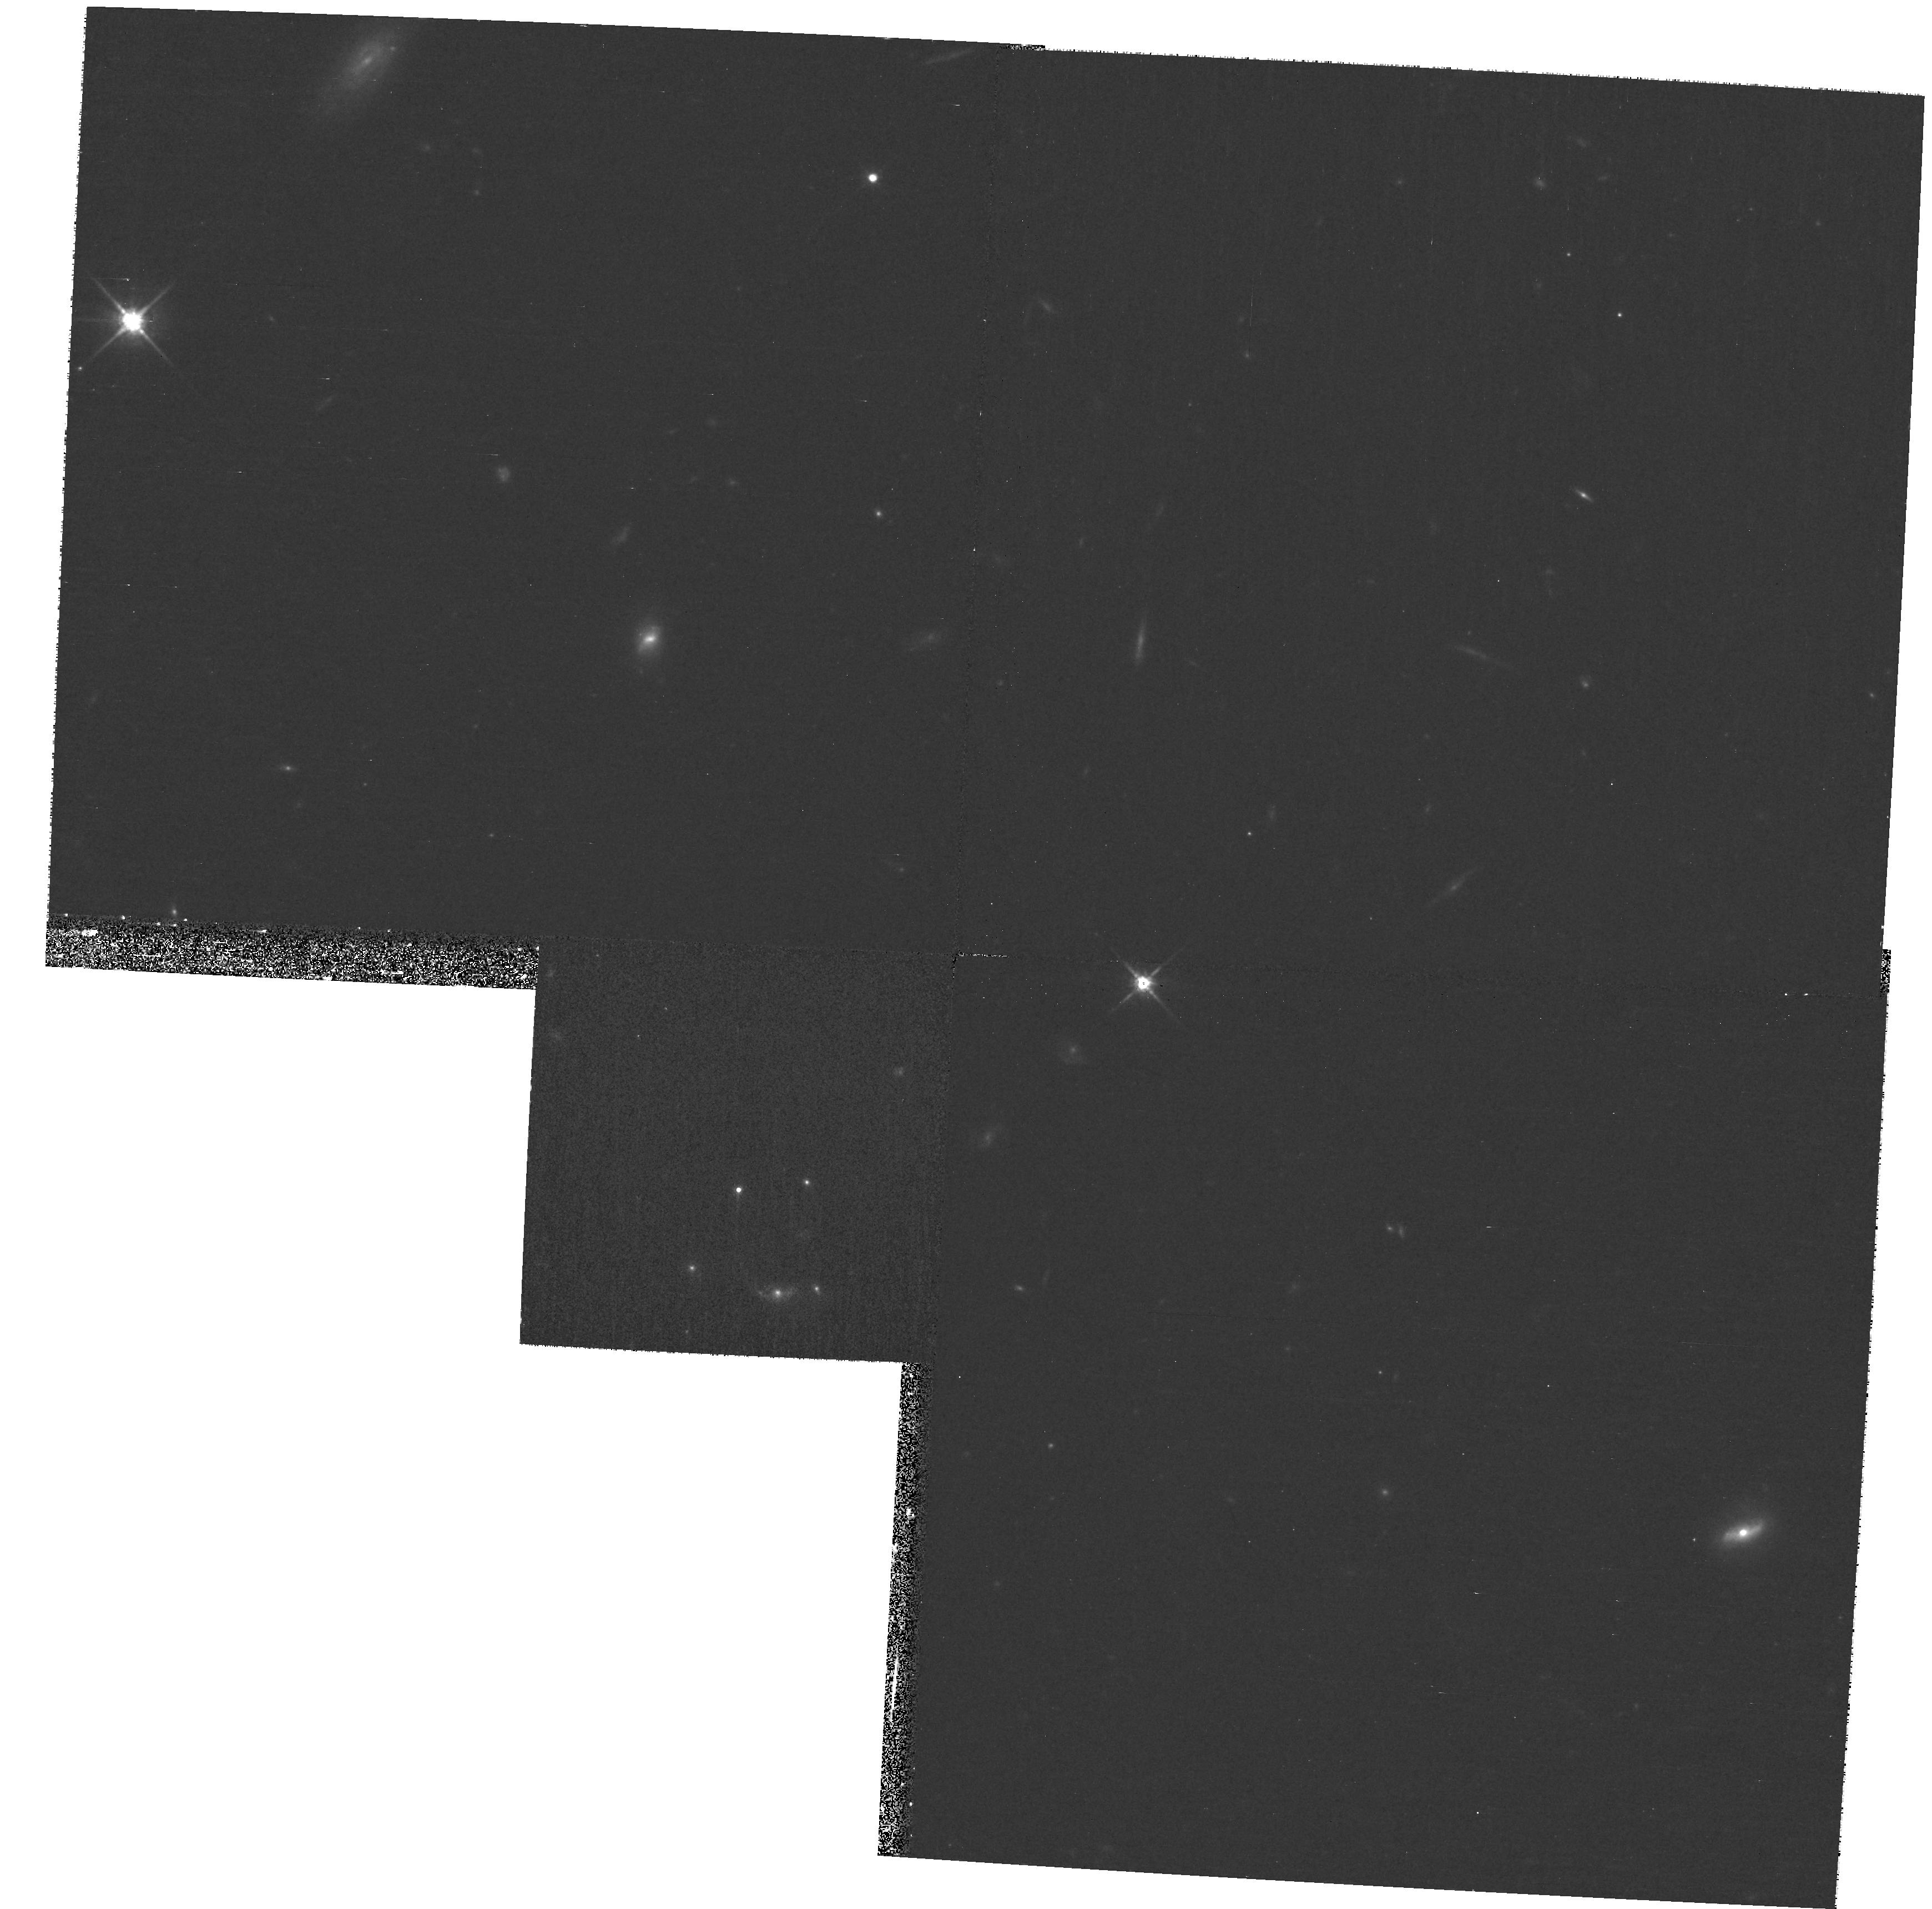
Target: BOOTES. Instrument: WFPC2/PC. Filter: F814W. Exposure: 27 min. Observation ID: hst_11198_cu_wfpc2_pc_f814w_ua38cu

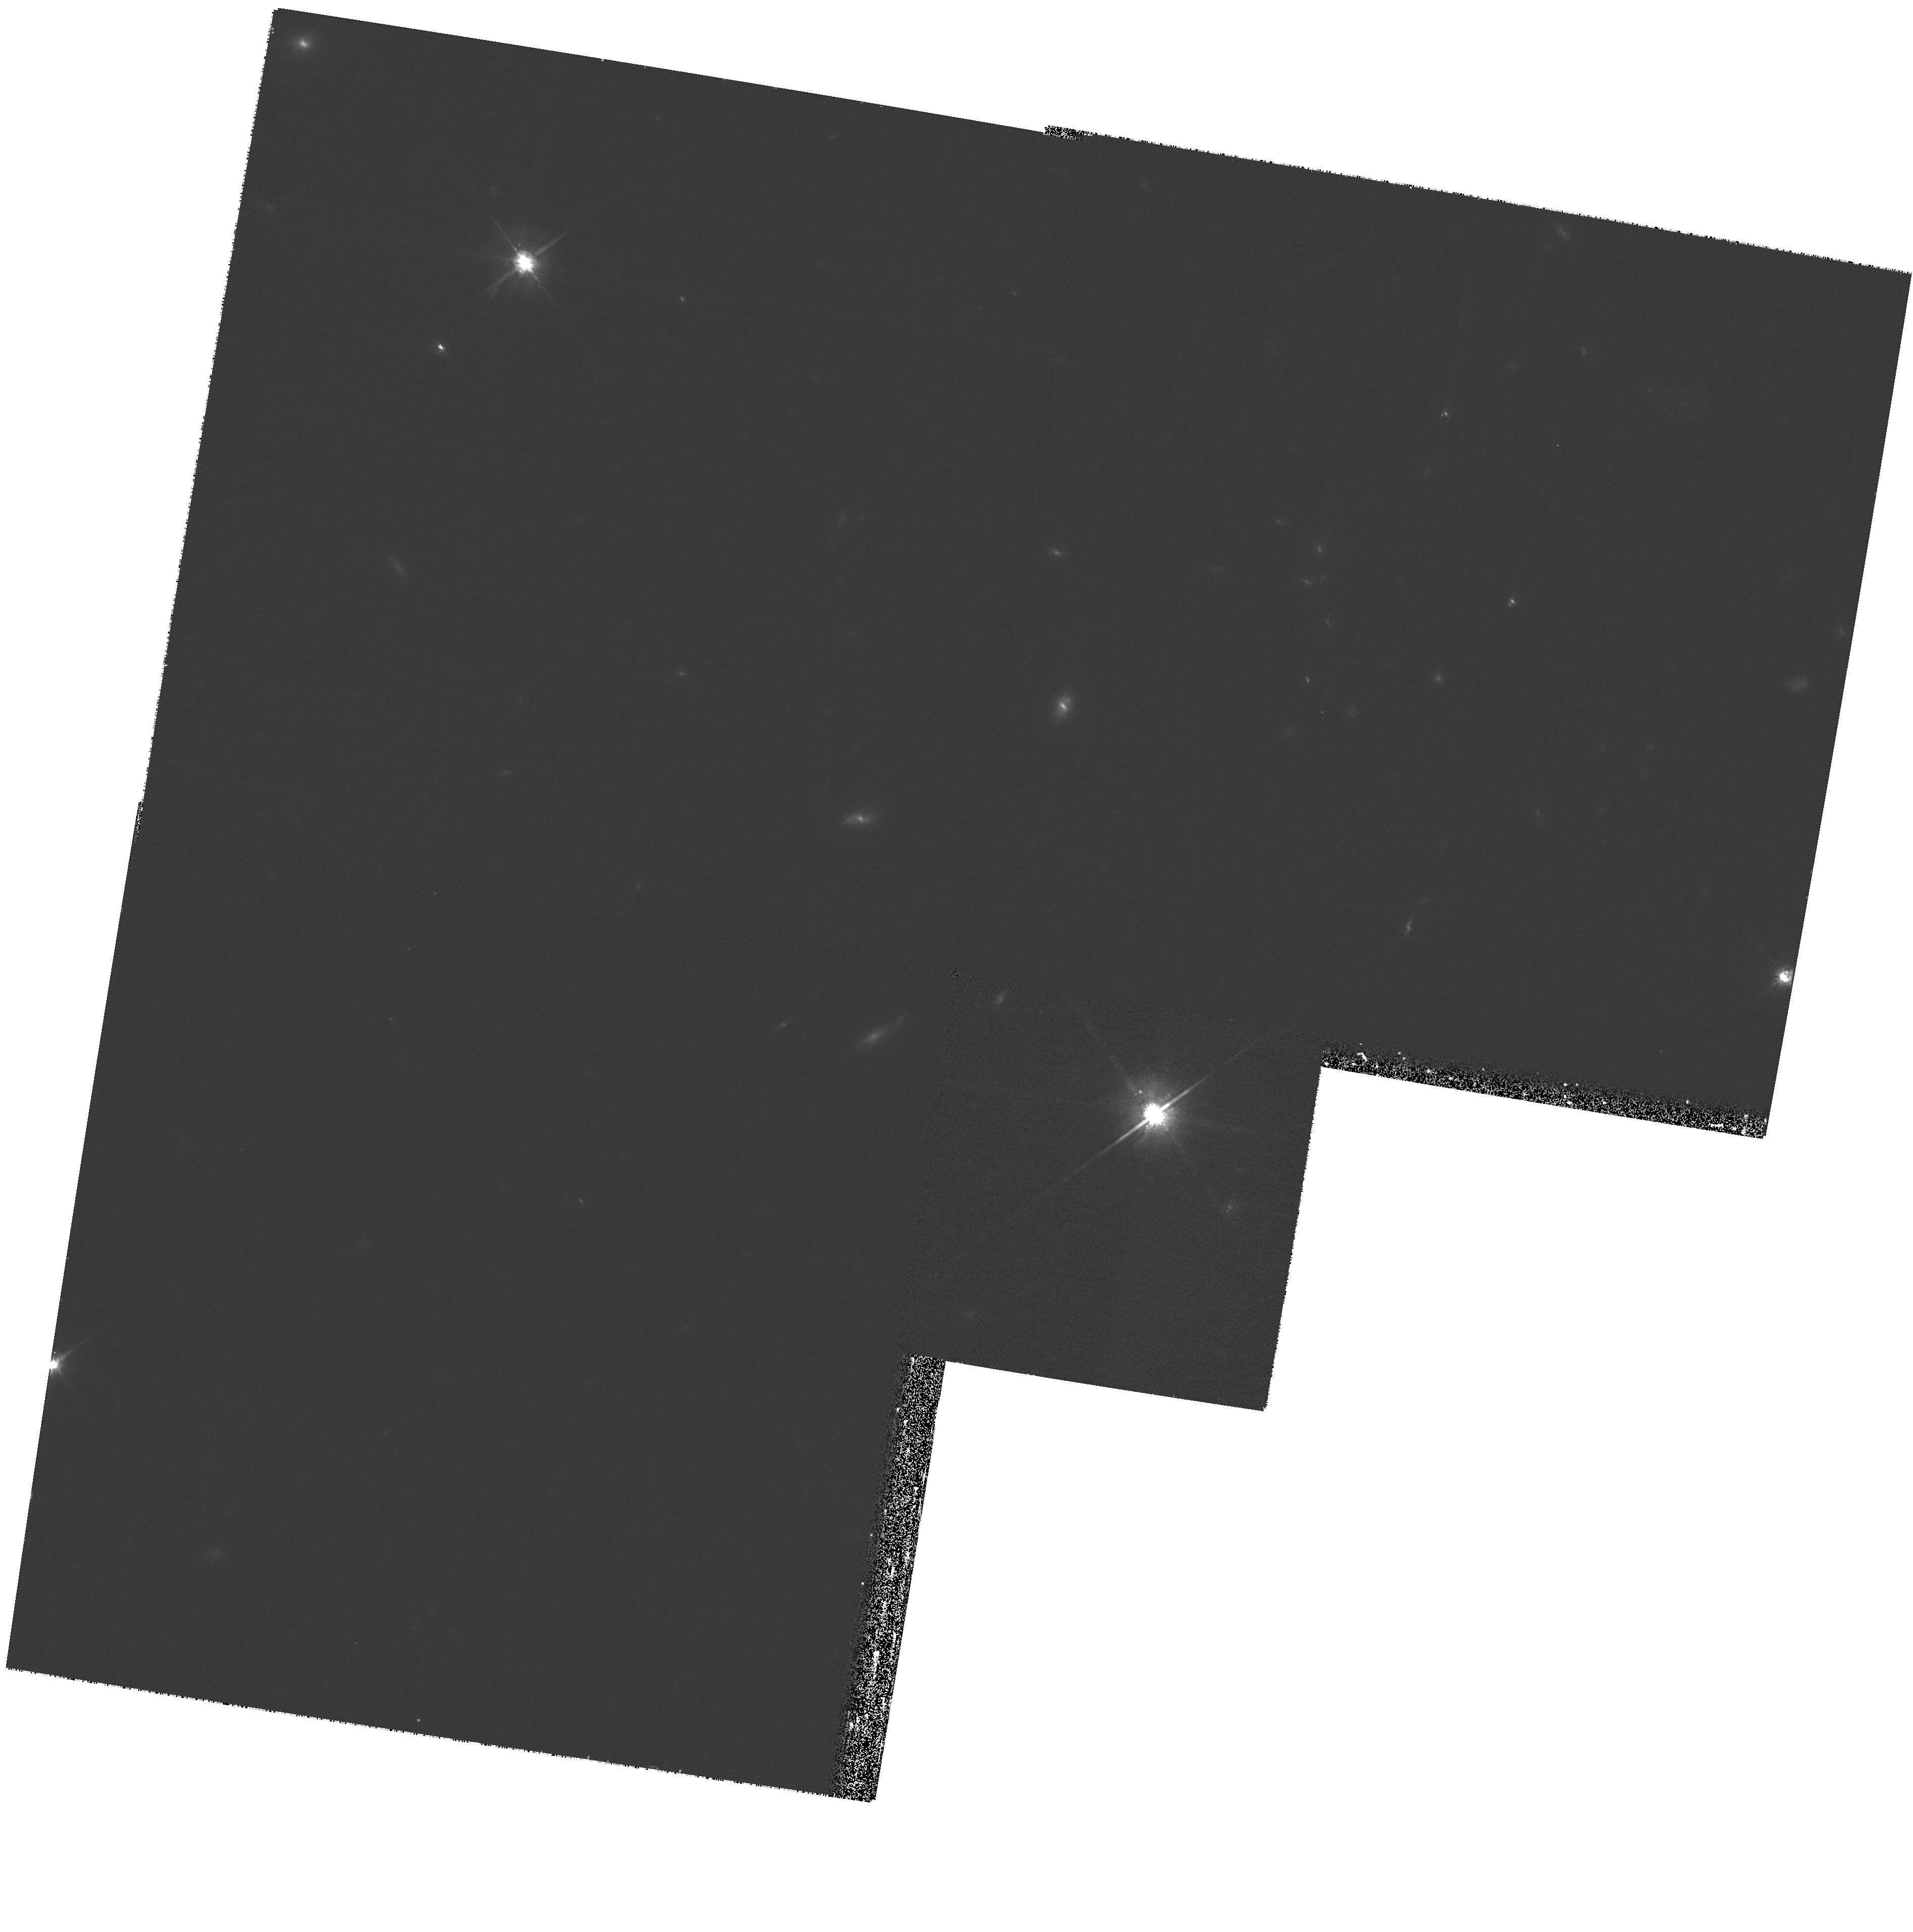
Target: BOOTES. Instrument: WFPC2/PC. Filter: F814W. Exposure: 27 min. Observation ID: hst_11198_ch_wfpc2_pc_f814w_ua38ch

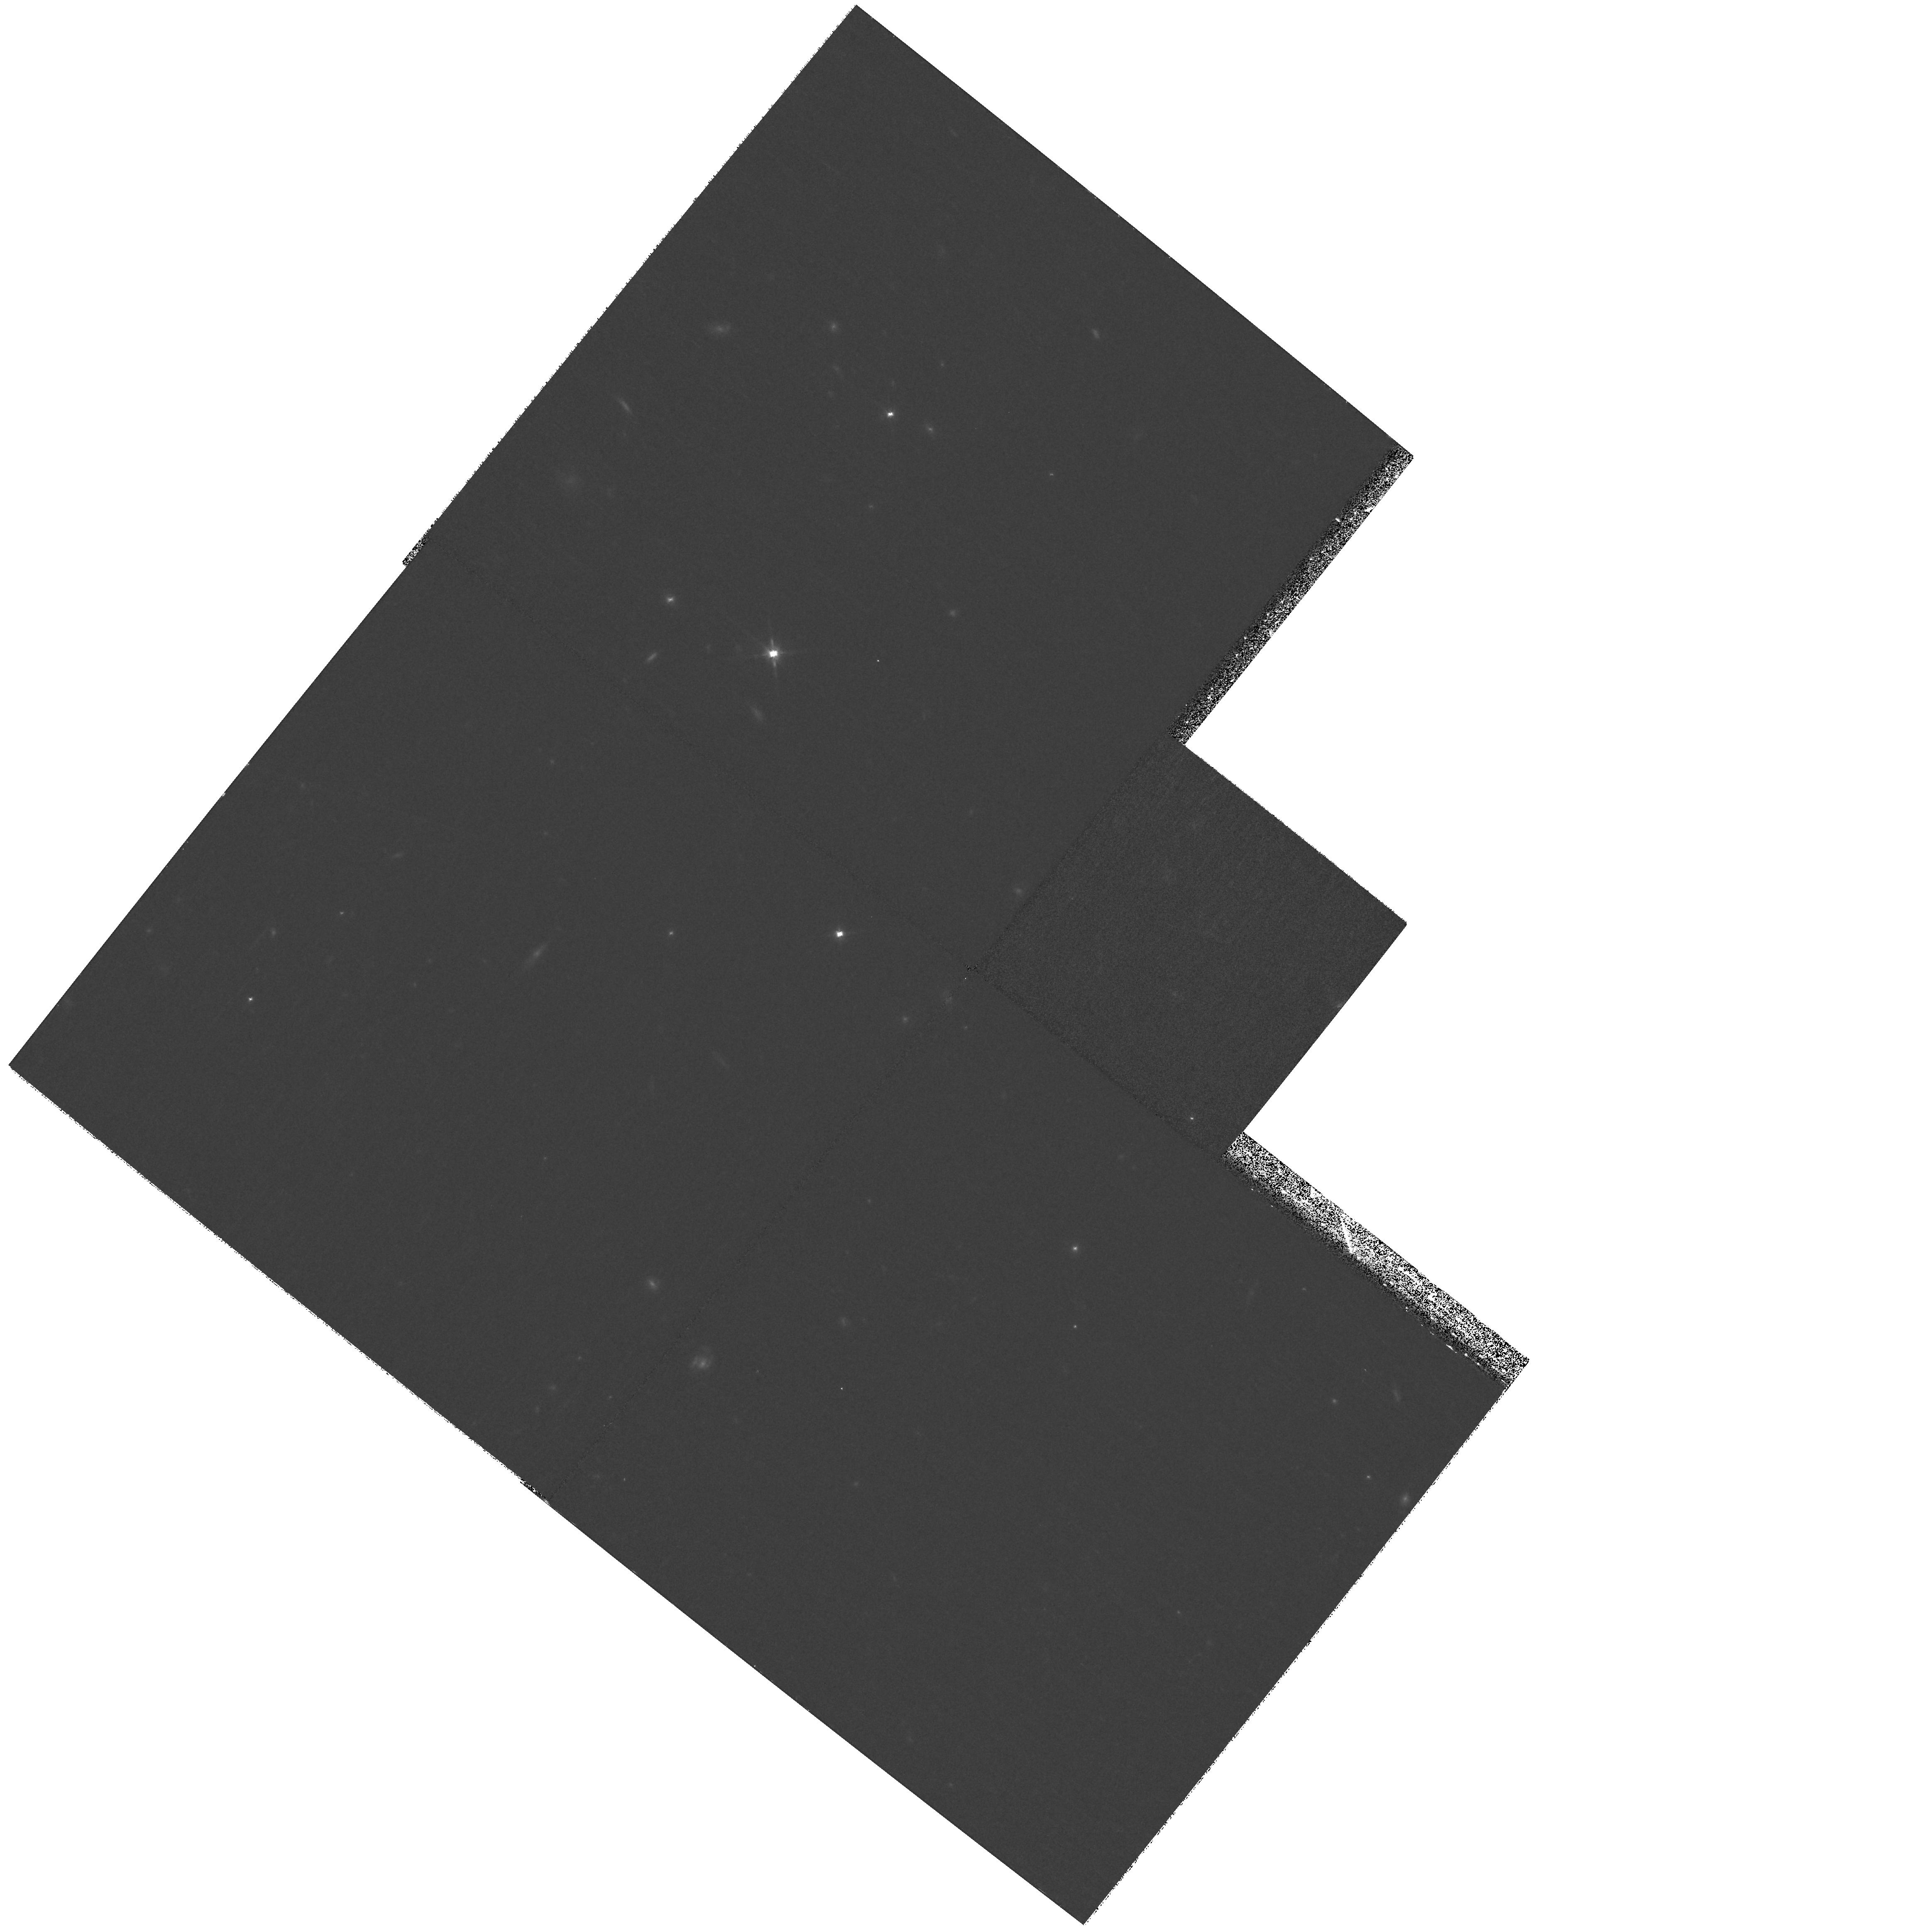
Target: BOOTES. Instrument: WFPC2/PC. Filter: F814W. Exposure: 27 min. Observation ID: hst_11198_c3_wfpc2_pc_f814w_ua38c3

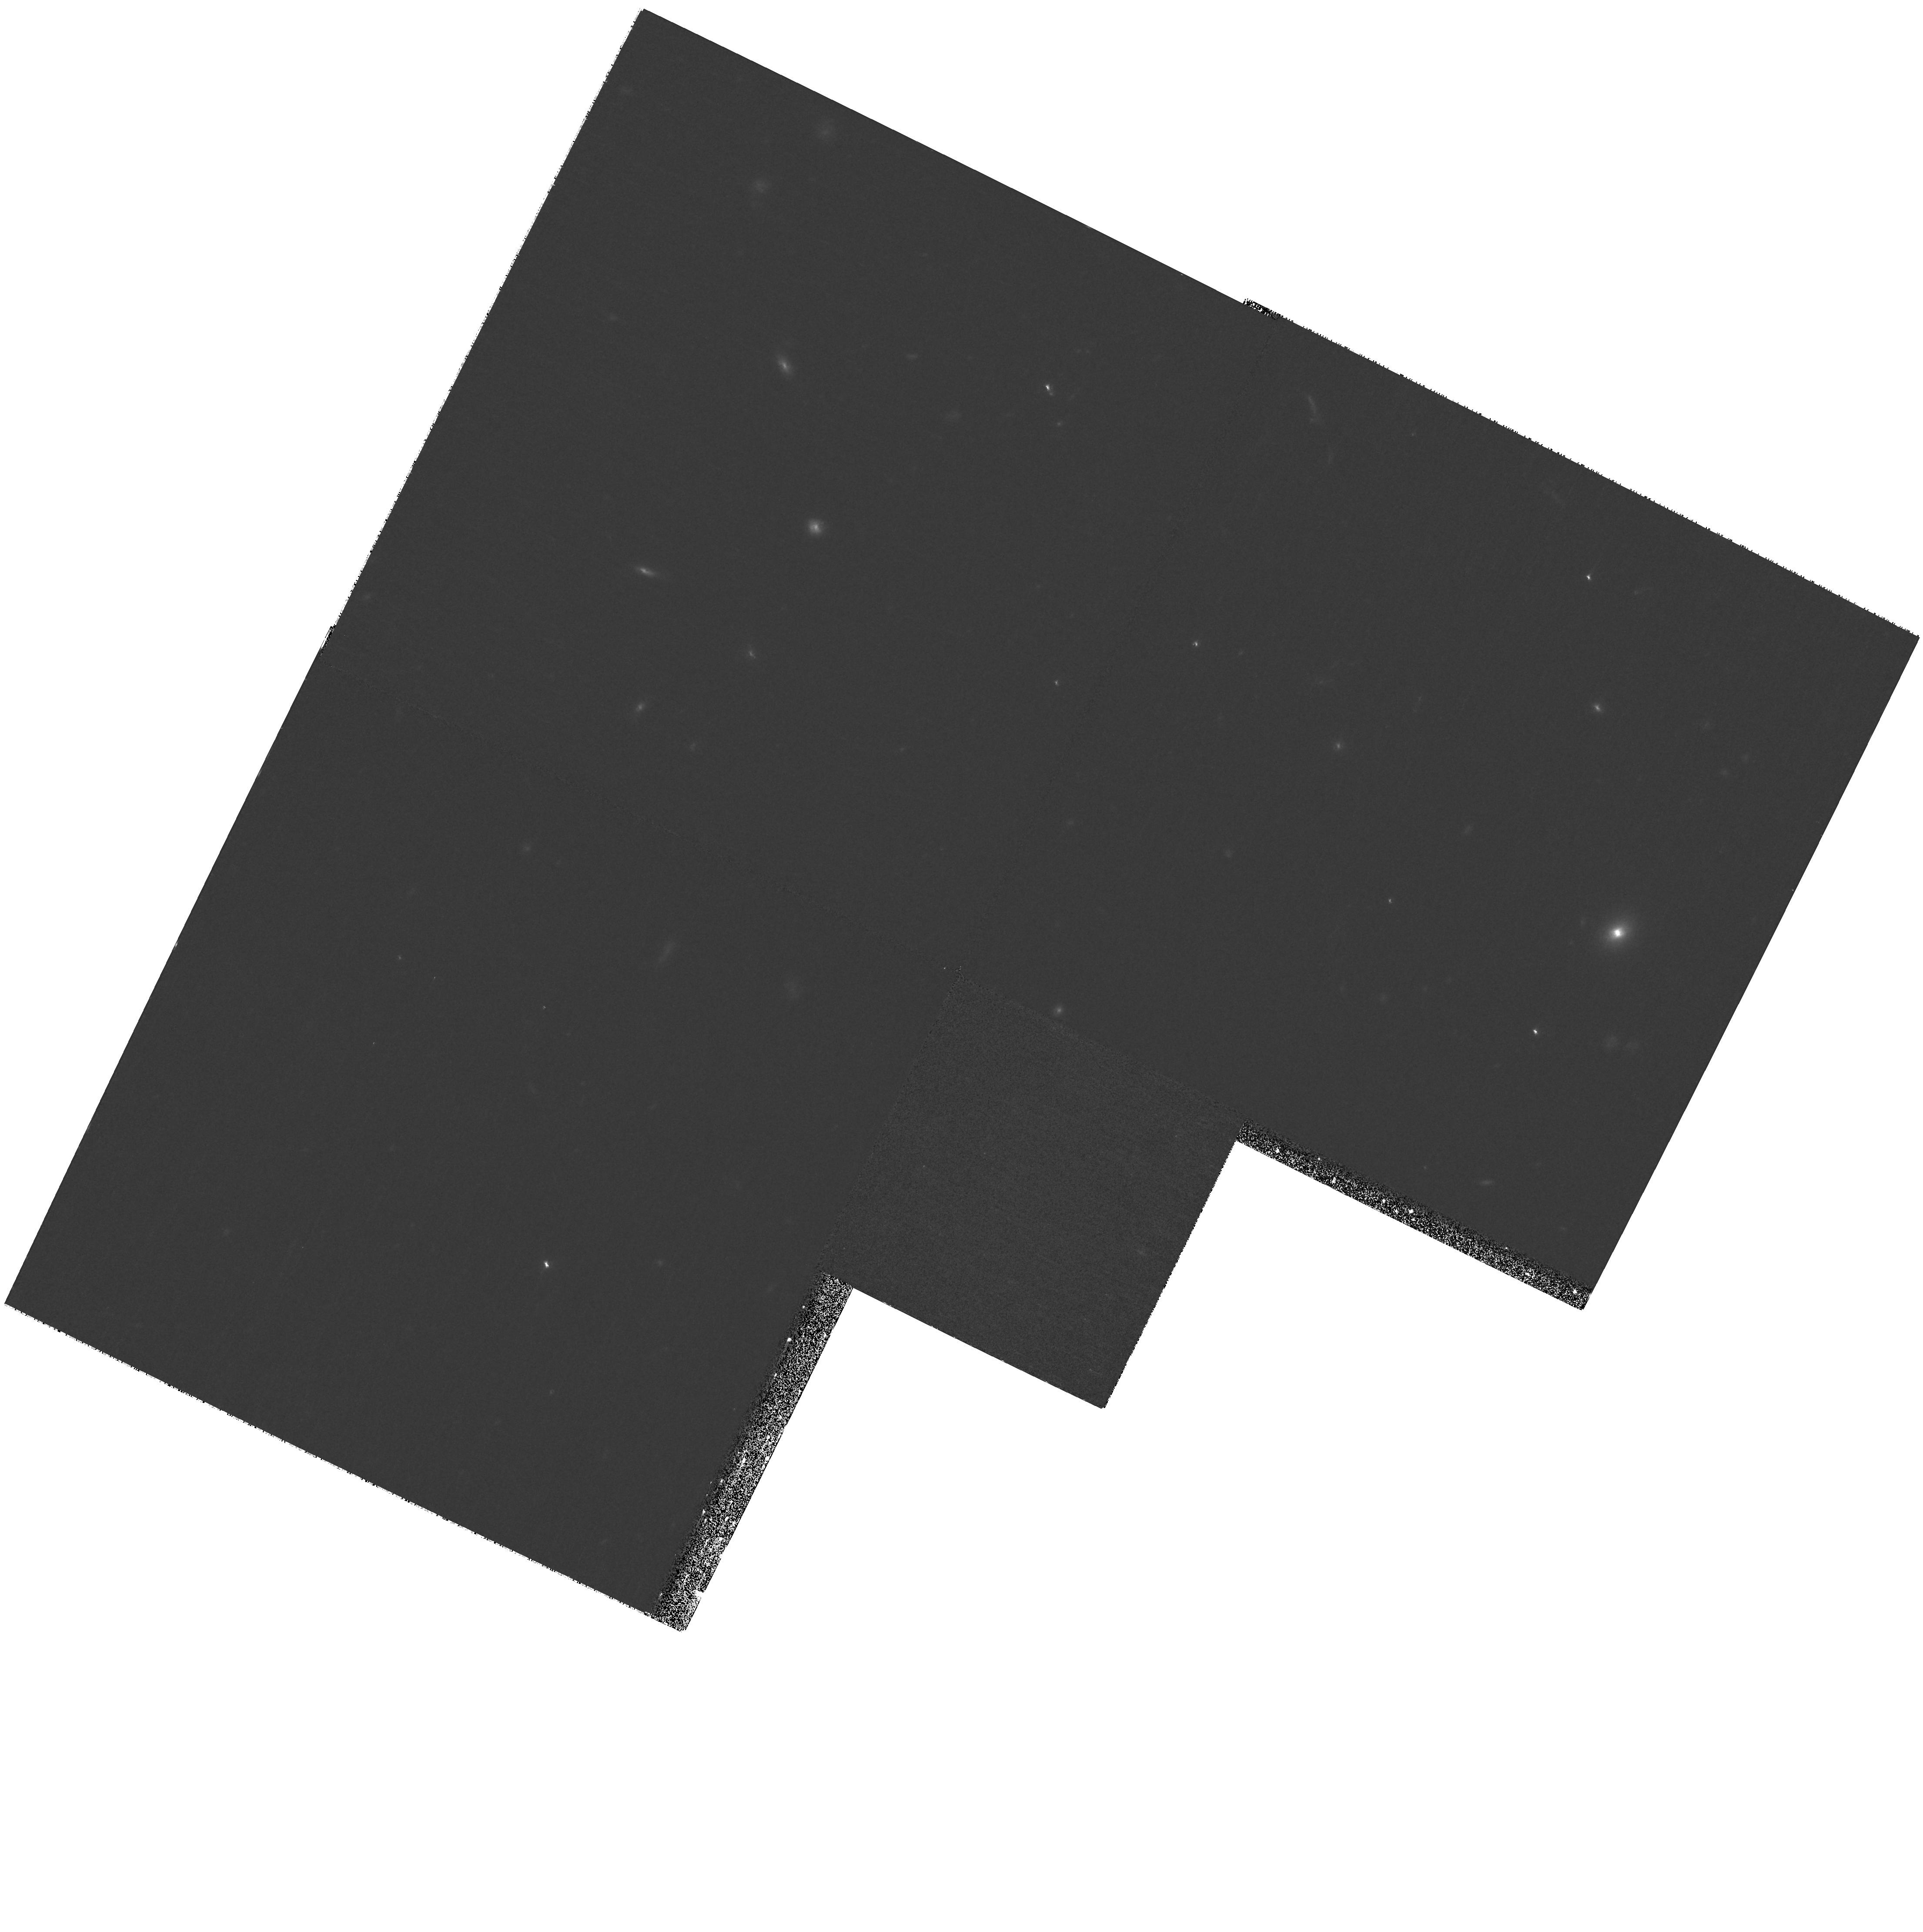
Target: BOOTES. Instrument: WFPC2/PC. Filter: F814W. Exposure: 27 min. Observation ID: hst_11198_cl_wfpc2_pc_f814w_ua38cl

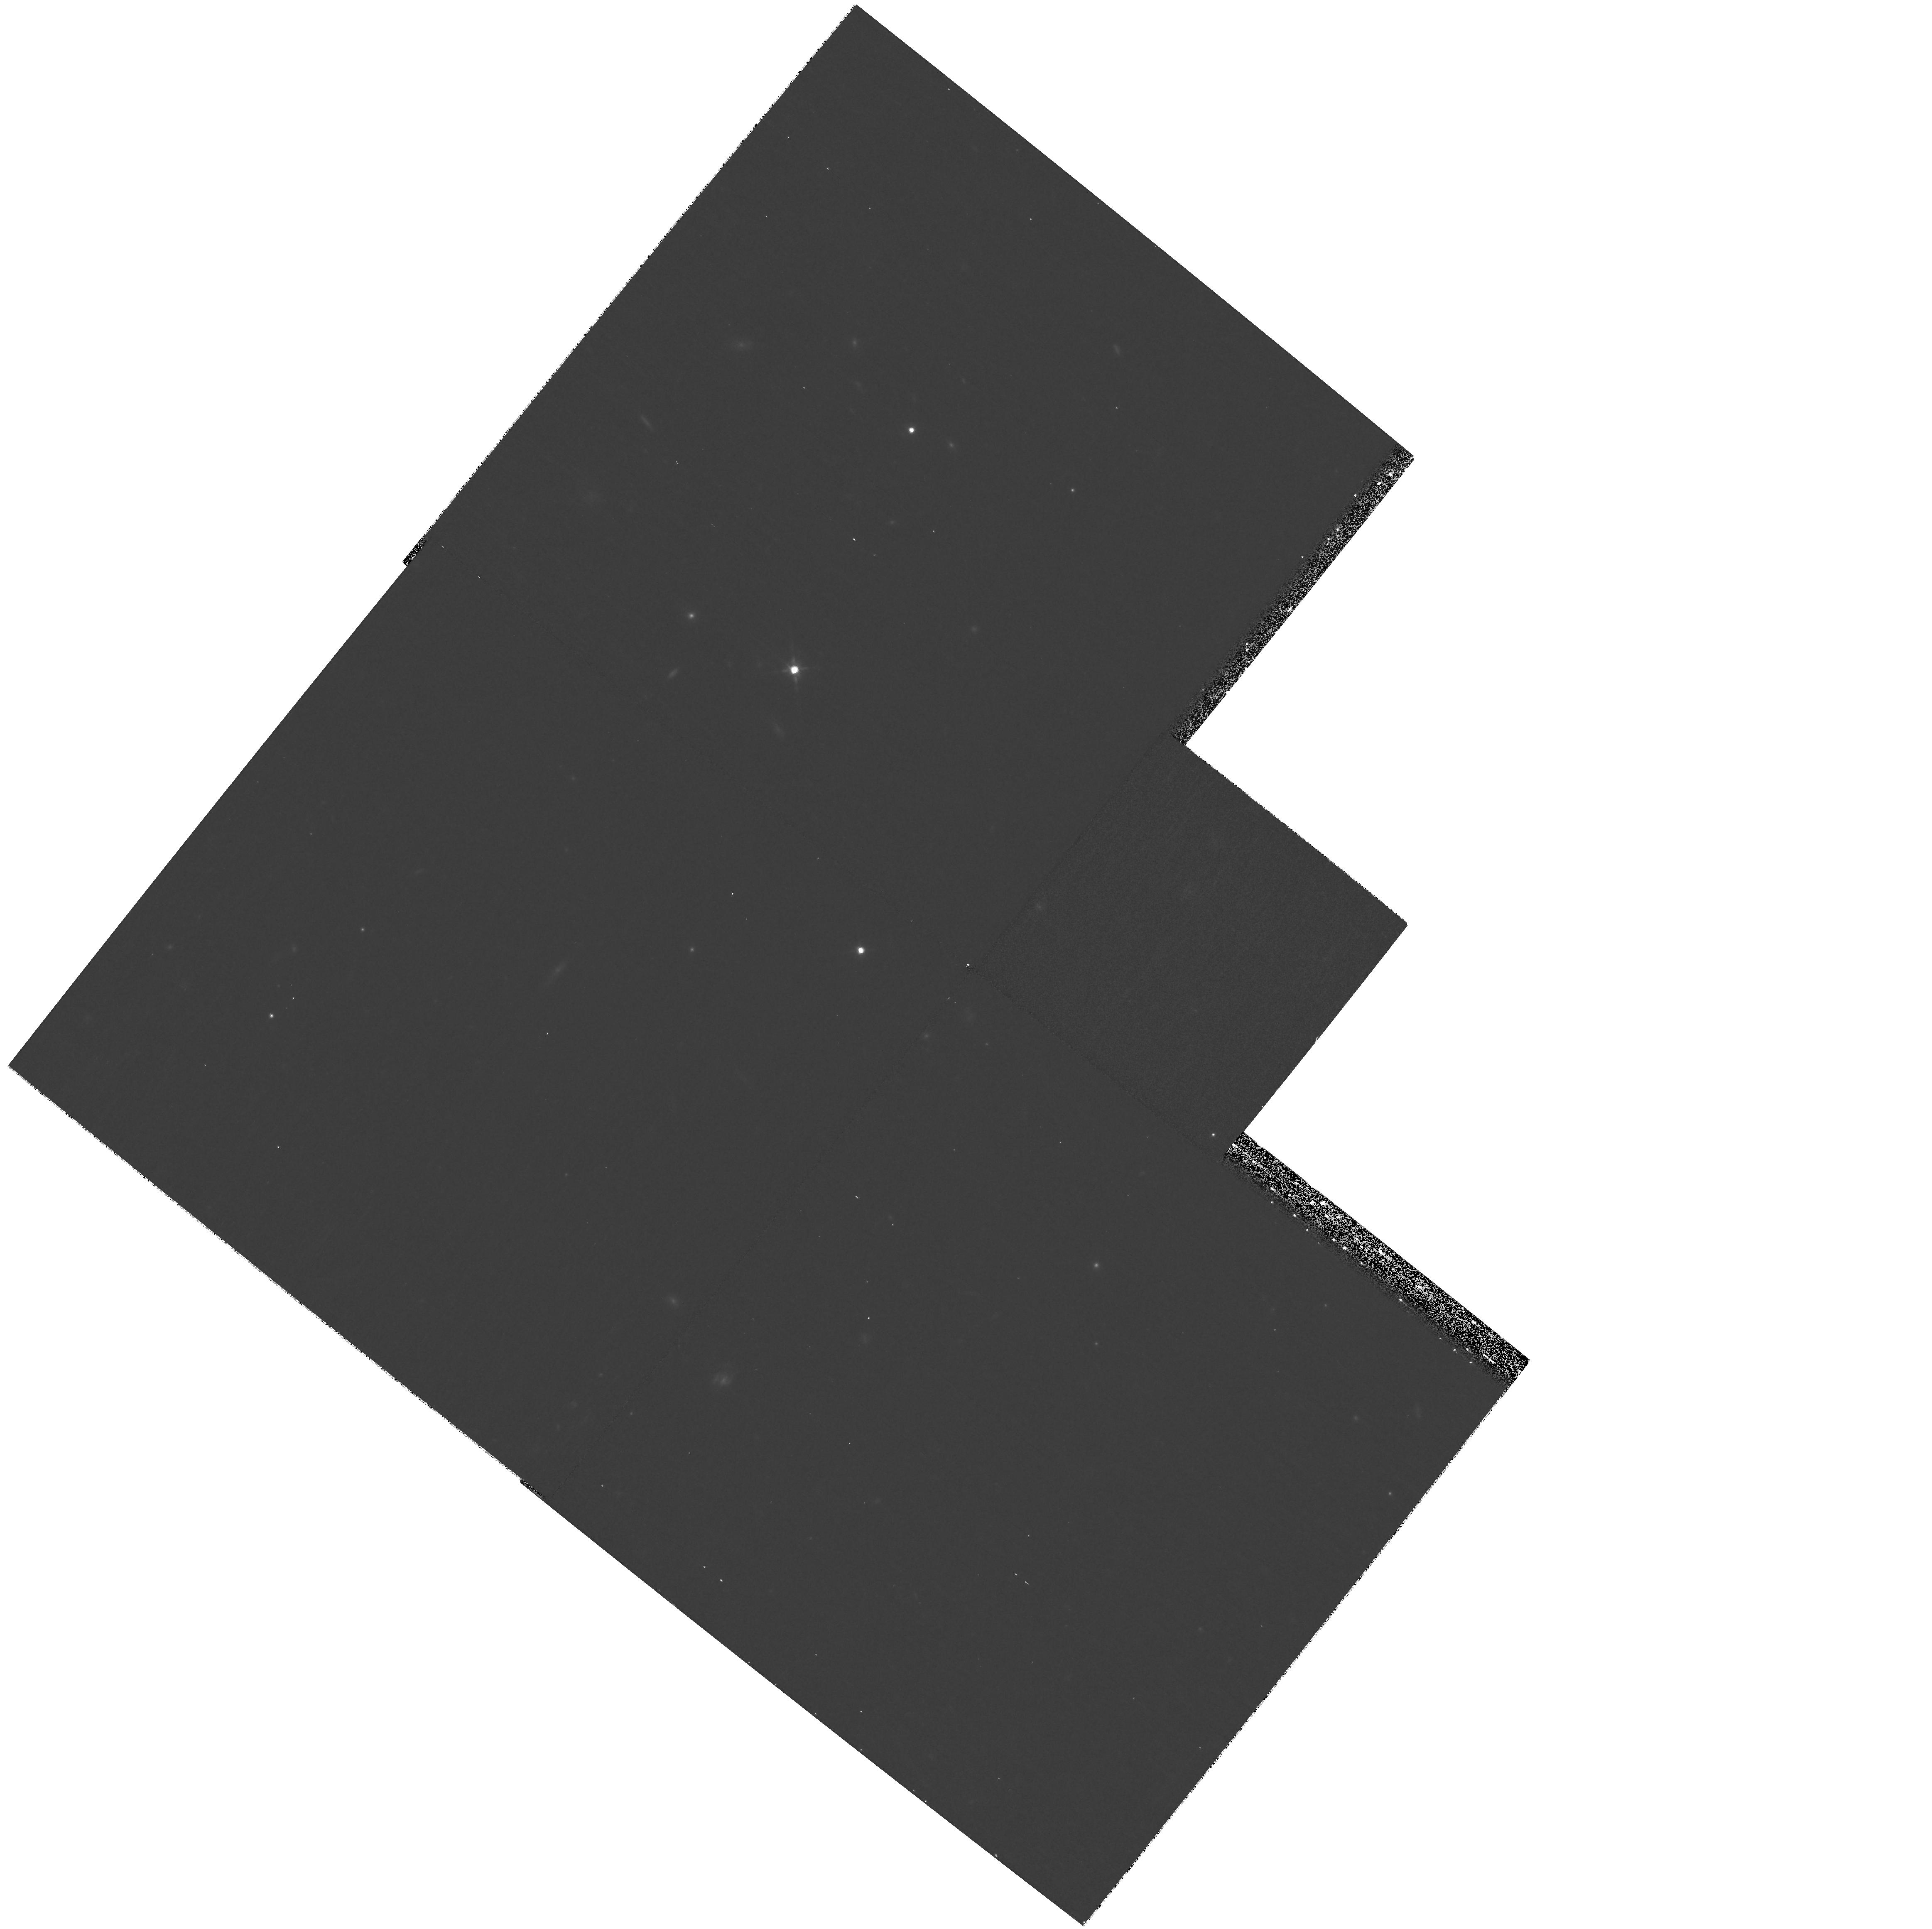
Target: BOOTES. Instrument: WFPC2/PC. Filter: F814W. Exposure: 27 min. Observation ID: hst_11198_c2_wfpc2_pc_f814w_ua38c2

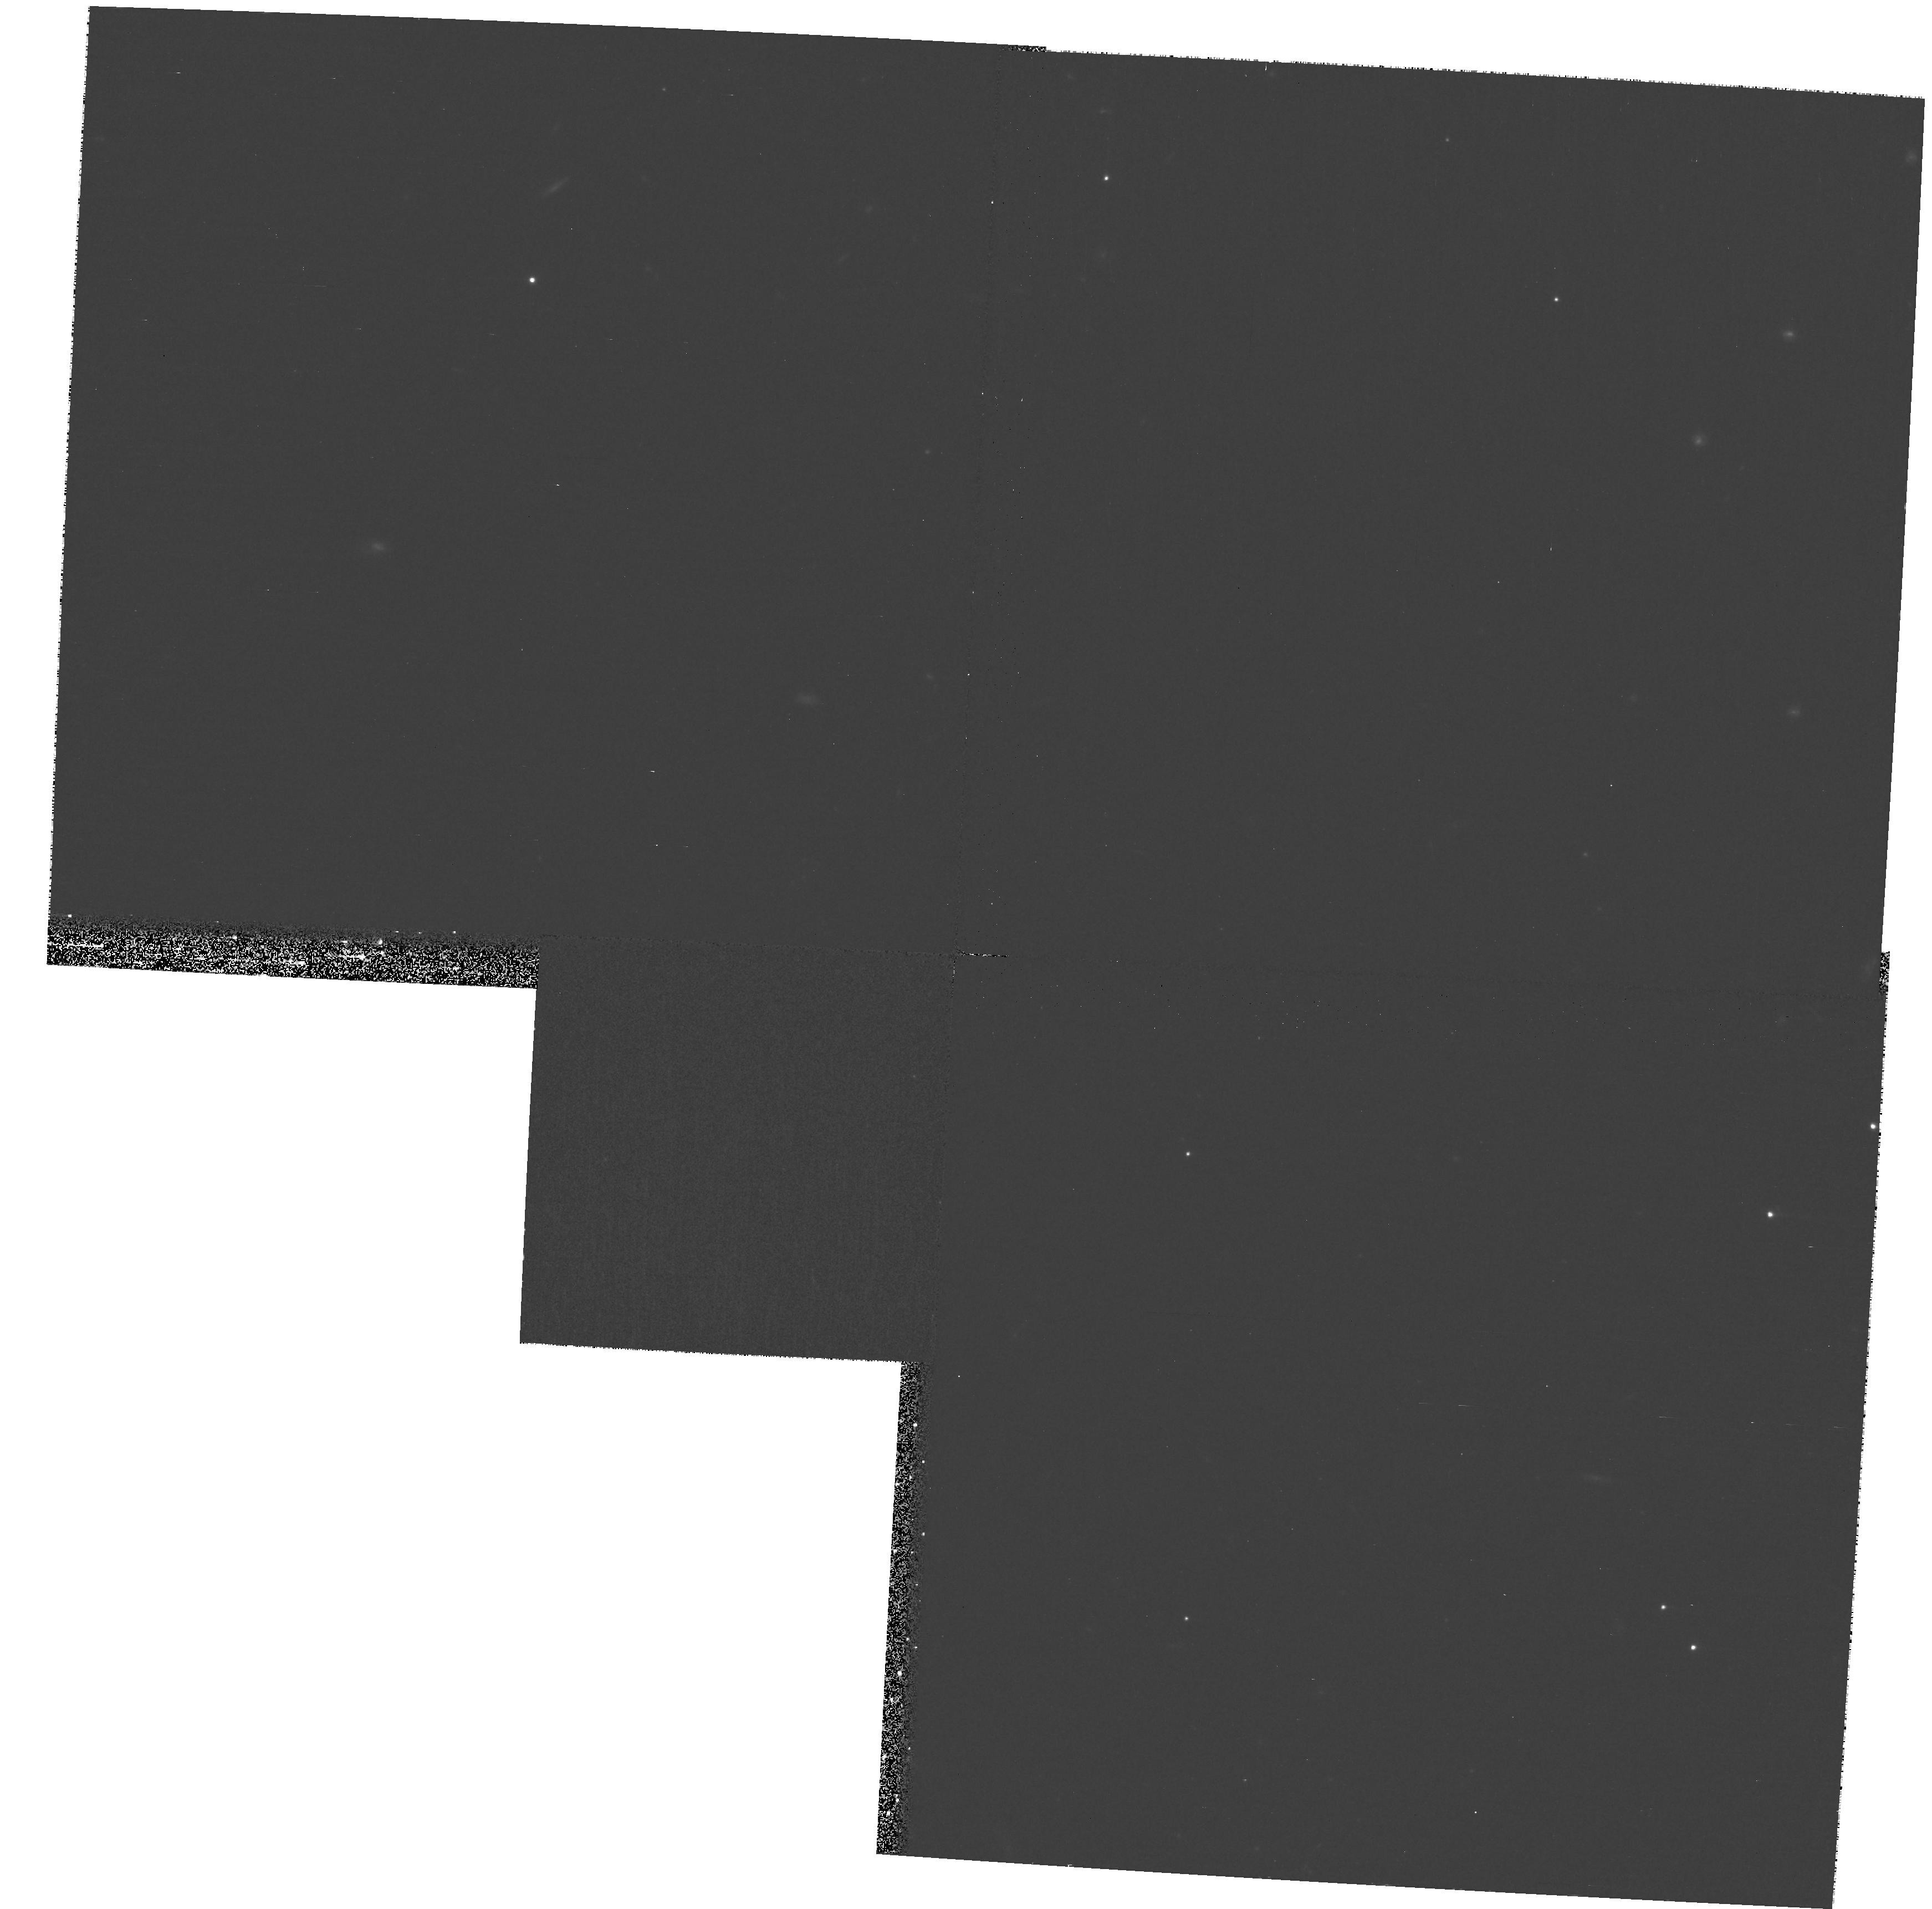
Target: BOOTES. Instrument: WFPC2/PC. Filter: F814W. Exposure: 27 min. Observation ID: hst_11198_cy_wfpc2_pc_f814w_ua38cy

Pure Parallel Imaging in the NDWFS Bootes Field (PI: Gonzalez, Anthony Hernan)

The NOAO Deep-Wide Field Survey (NDWFS) Bootes field is the target of one of the most extensive multiwavelength campaigns in astronomy. In addition to ground-based optical and near-infrared imaging, deep radio mapping, and extensive spectroscopy, this entire region has been imaged by the Chandra, Spitzer (IRAC and MIPS), and GALEX missions. Robust photometric redshifts (calibrated using over 20, 000 spectroscopic redshifts) exist for all sources brighter than R=24.5 or than 13 uJy at 4.5 microns. To enhance the value of this data set, we propose pure parallel observations for all approved Cycle 16 programs in this region that lack coordinated parallel observations. The primary aim of this program will be to provide a database useful for the broad range of science programs underway in this region.